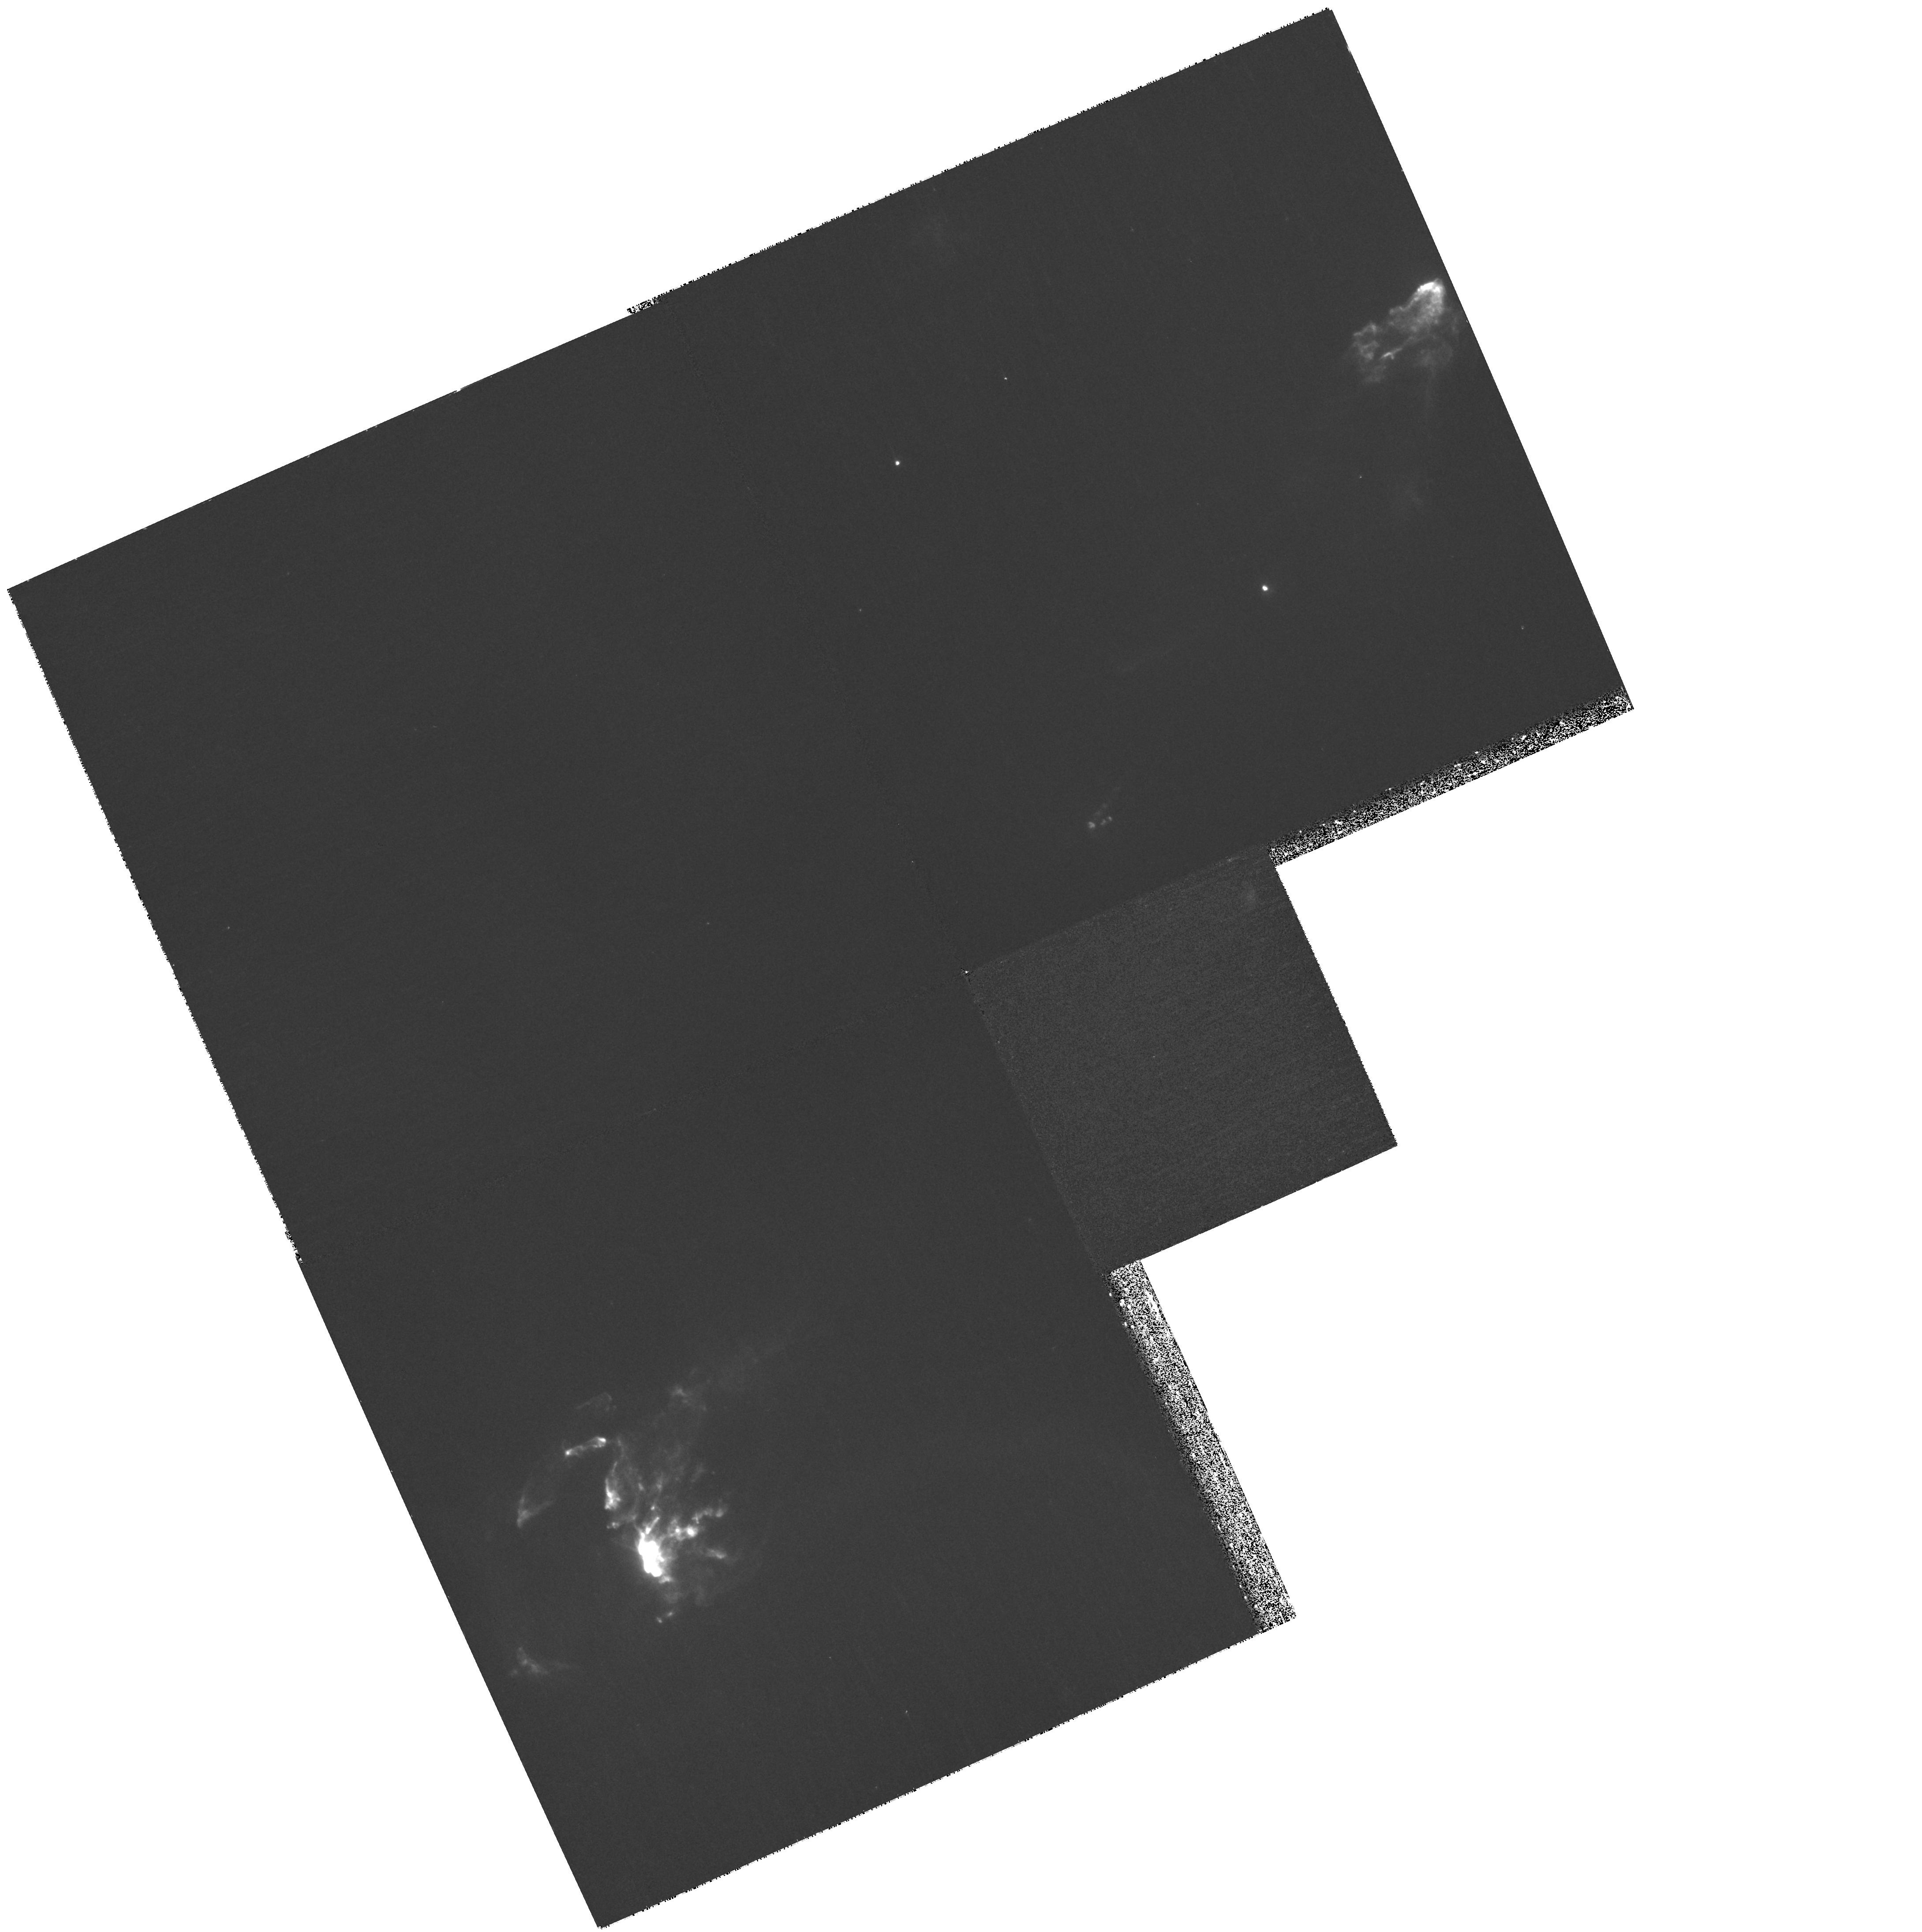
Target: HH-1. Instrument: WFPC2/PC. Filter: F656N. Exposure: 33 min. Observation ID: hst_11179_03_wfpc2_pc_f656n_ua0b03

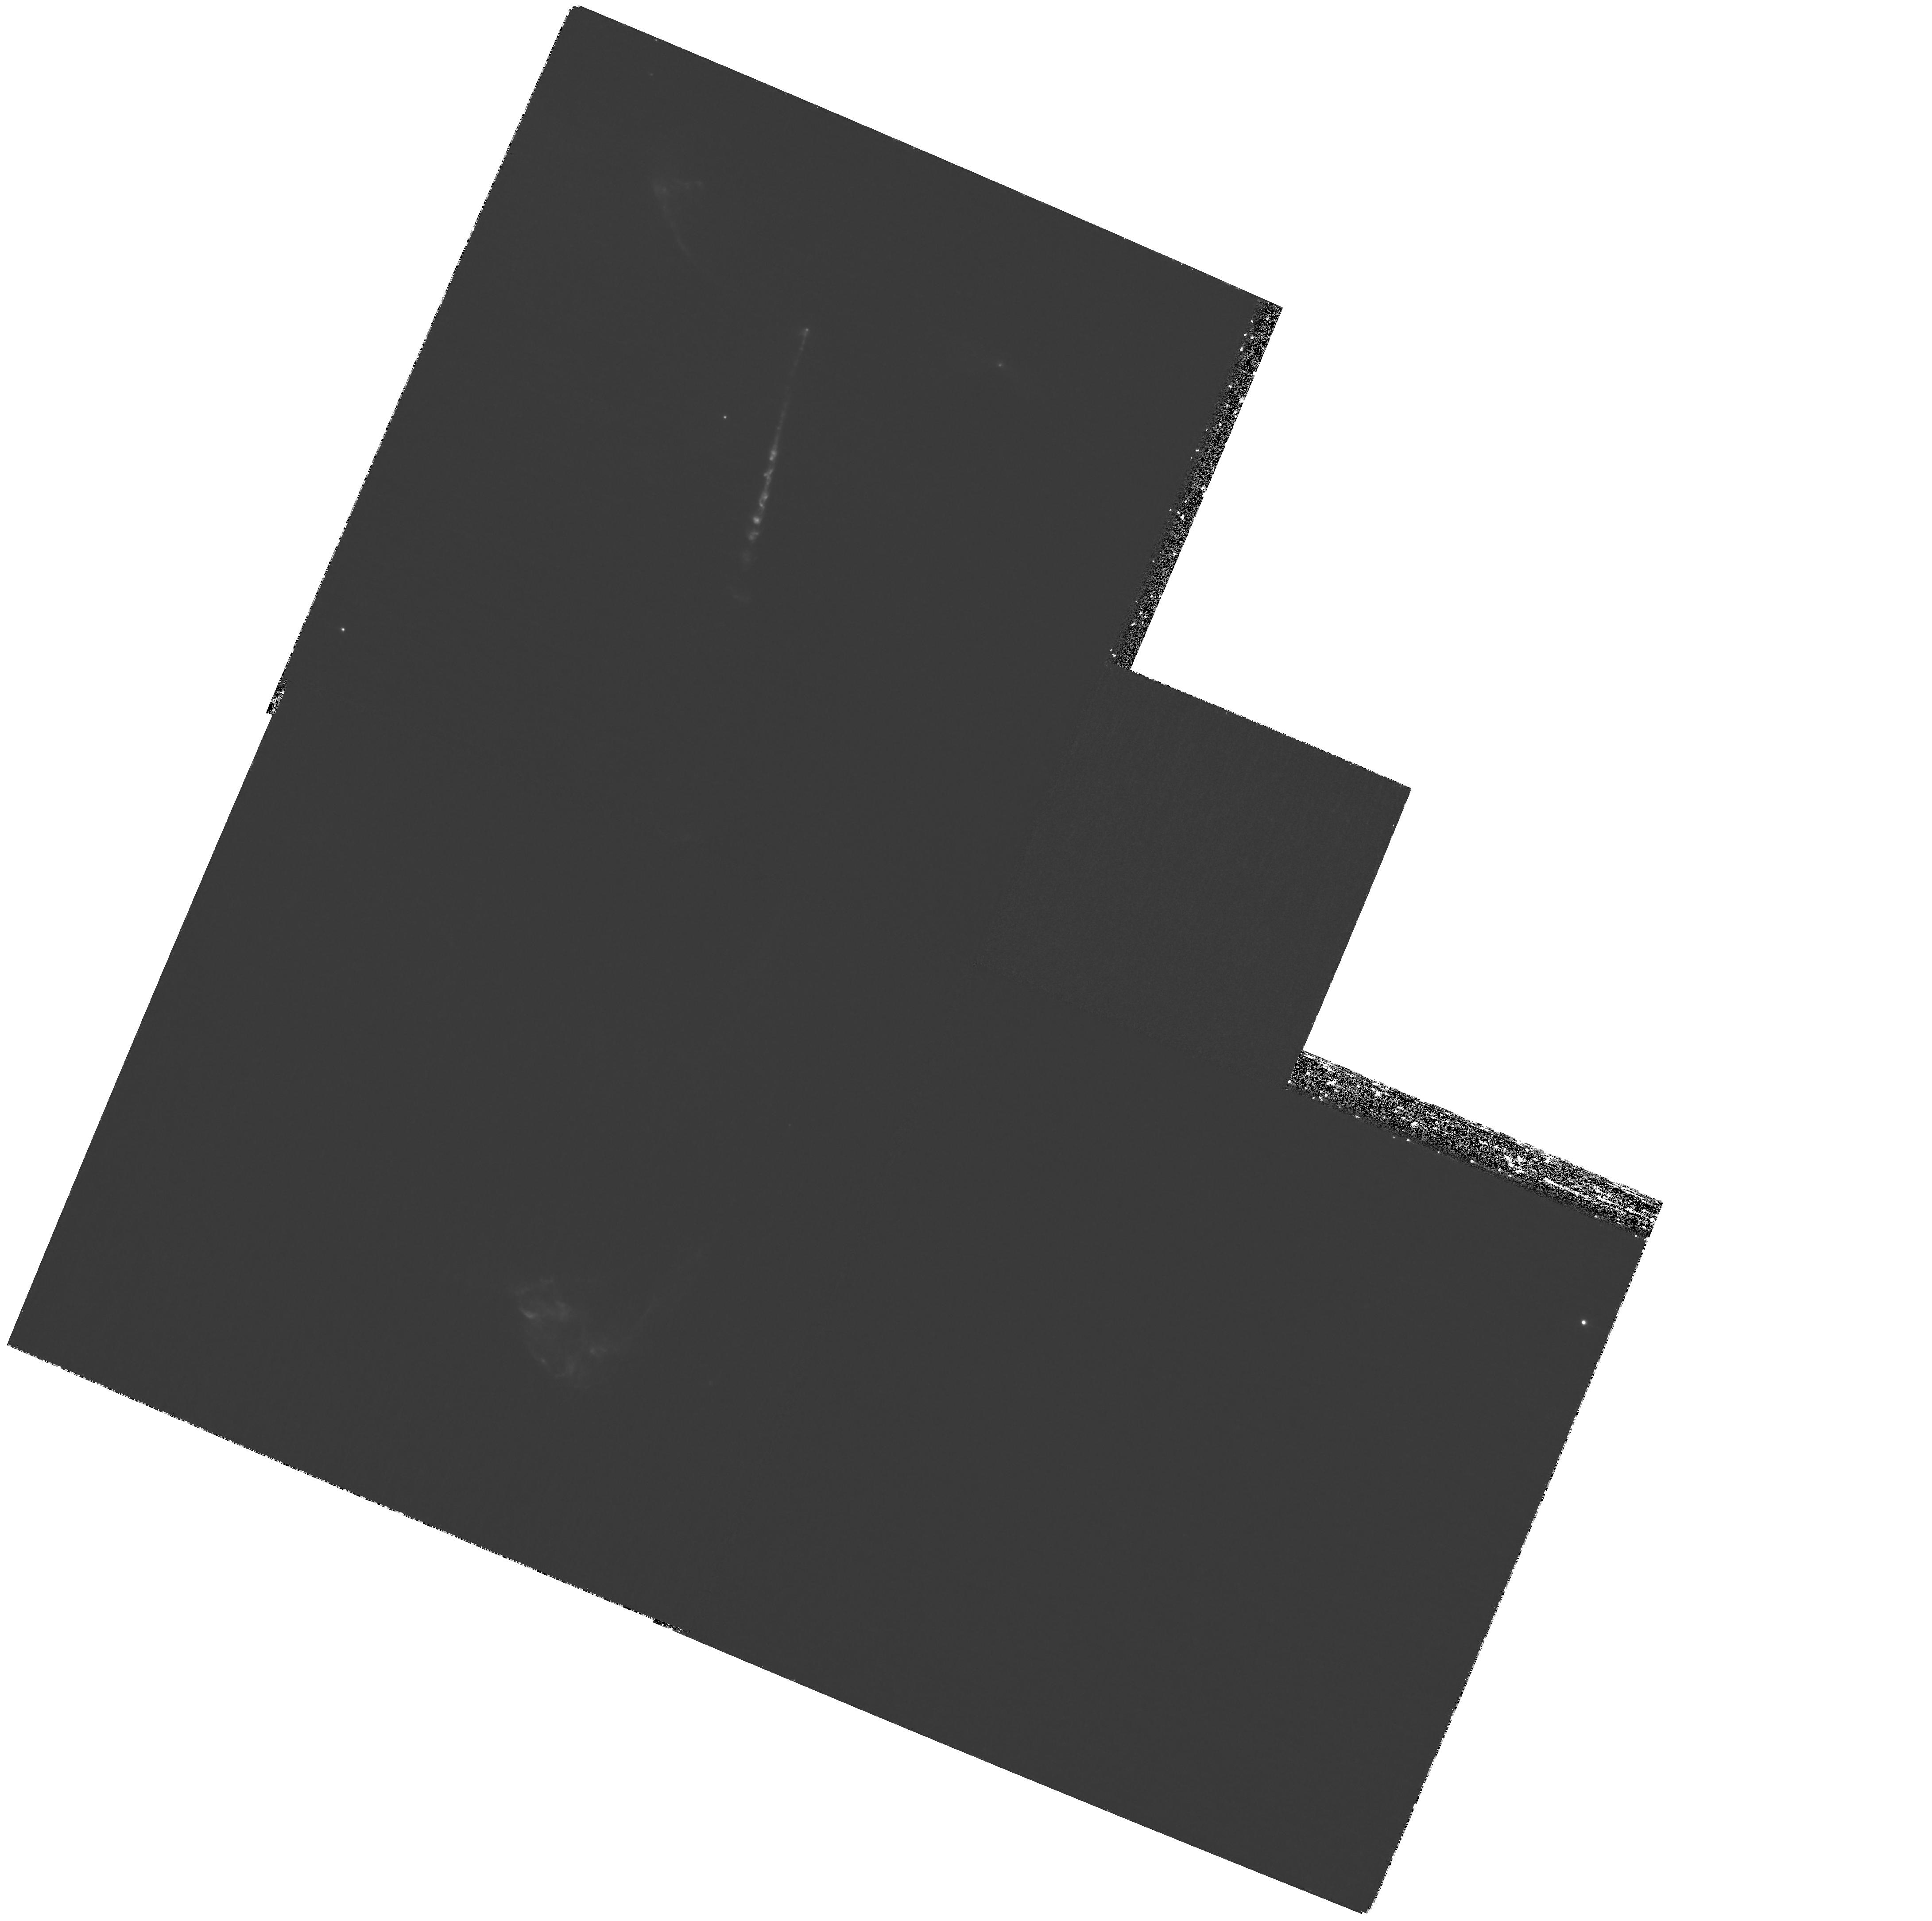
Target: HH-34. Instrument: WFPC2/PC. Filter: F673N. Exposure: 2.7 h. Observation ID: hst_11179_01_wfpc2_pc_f673n_ua0b01

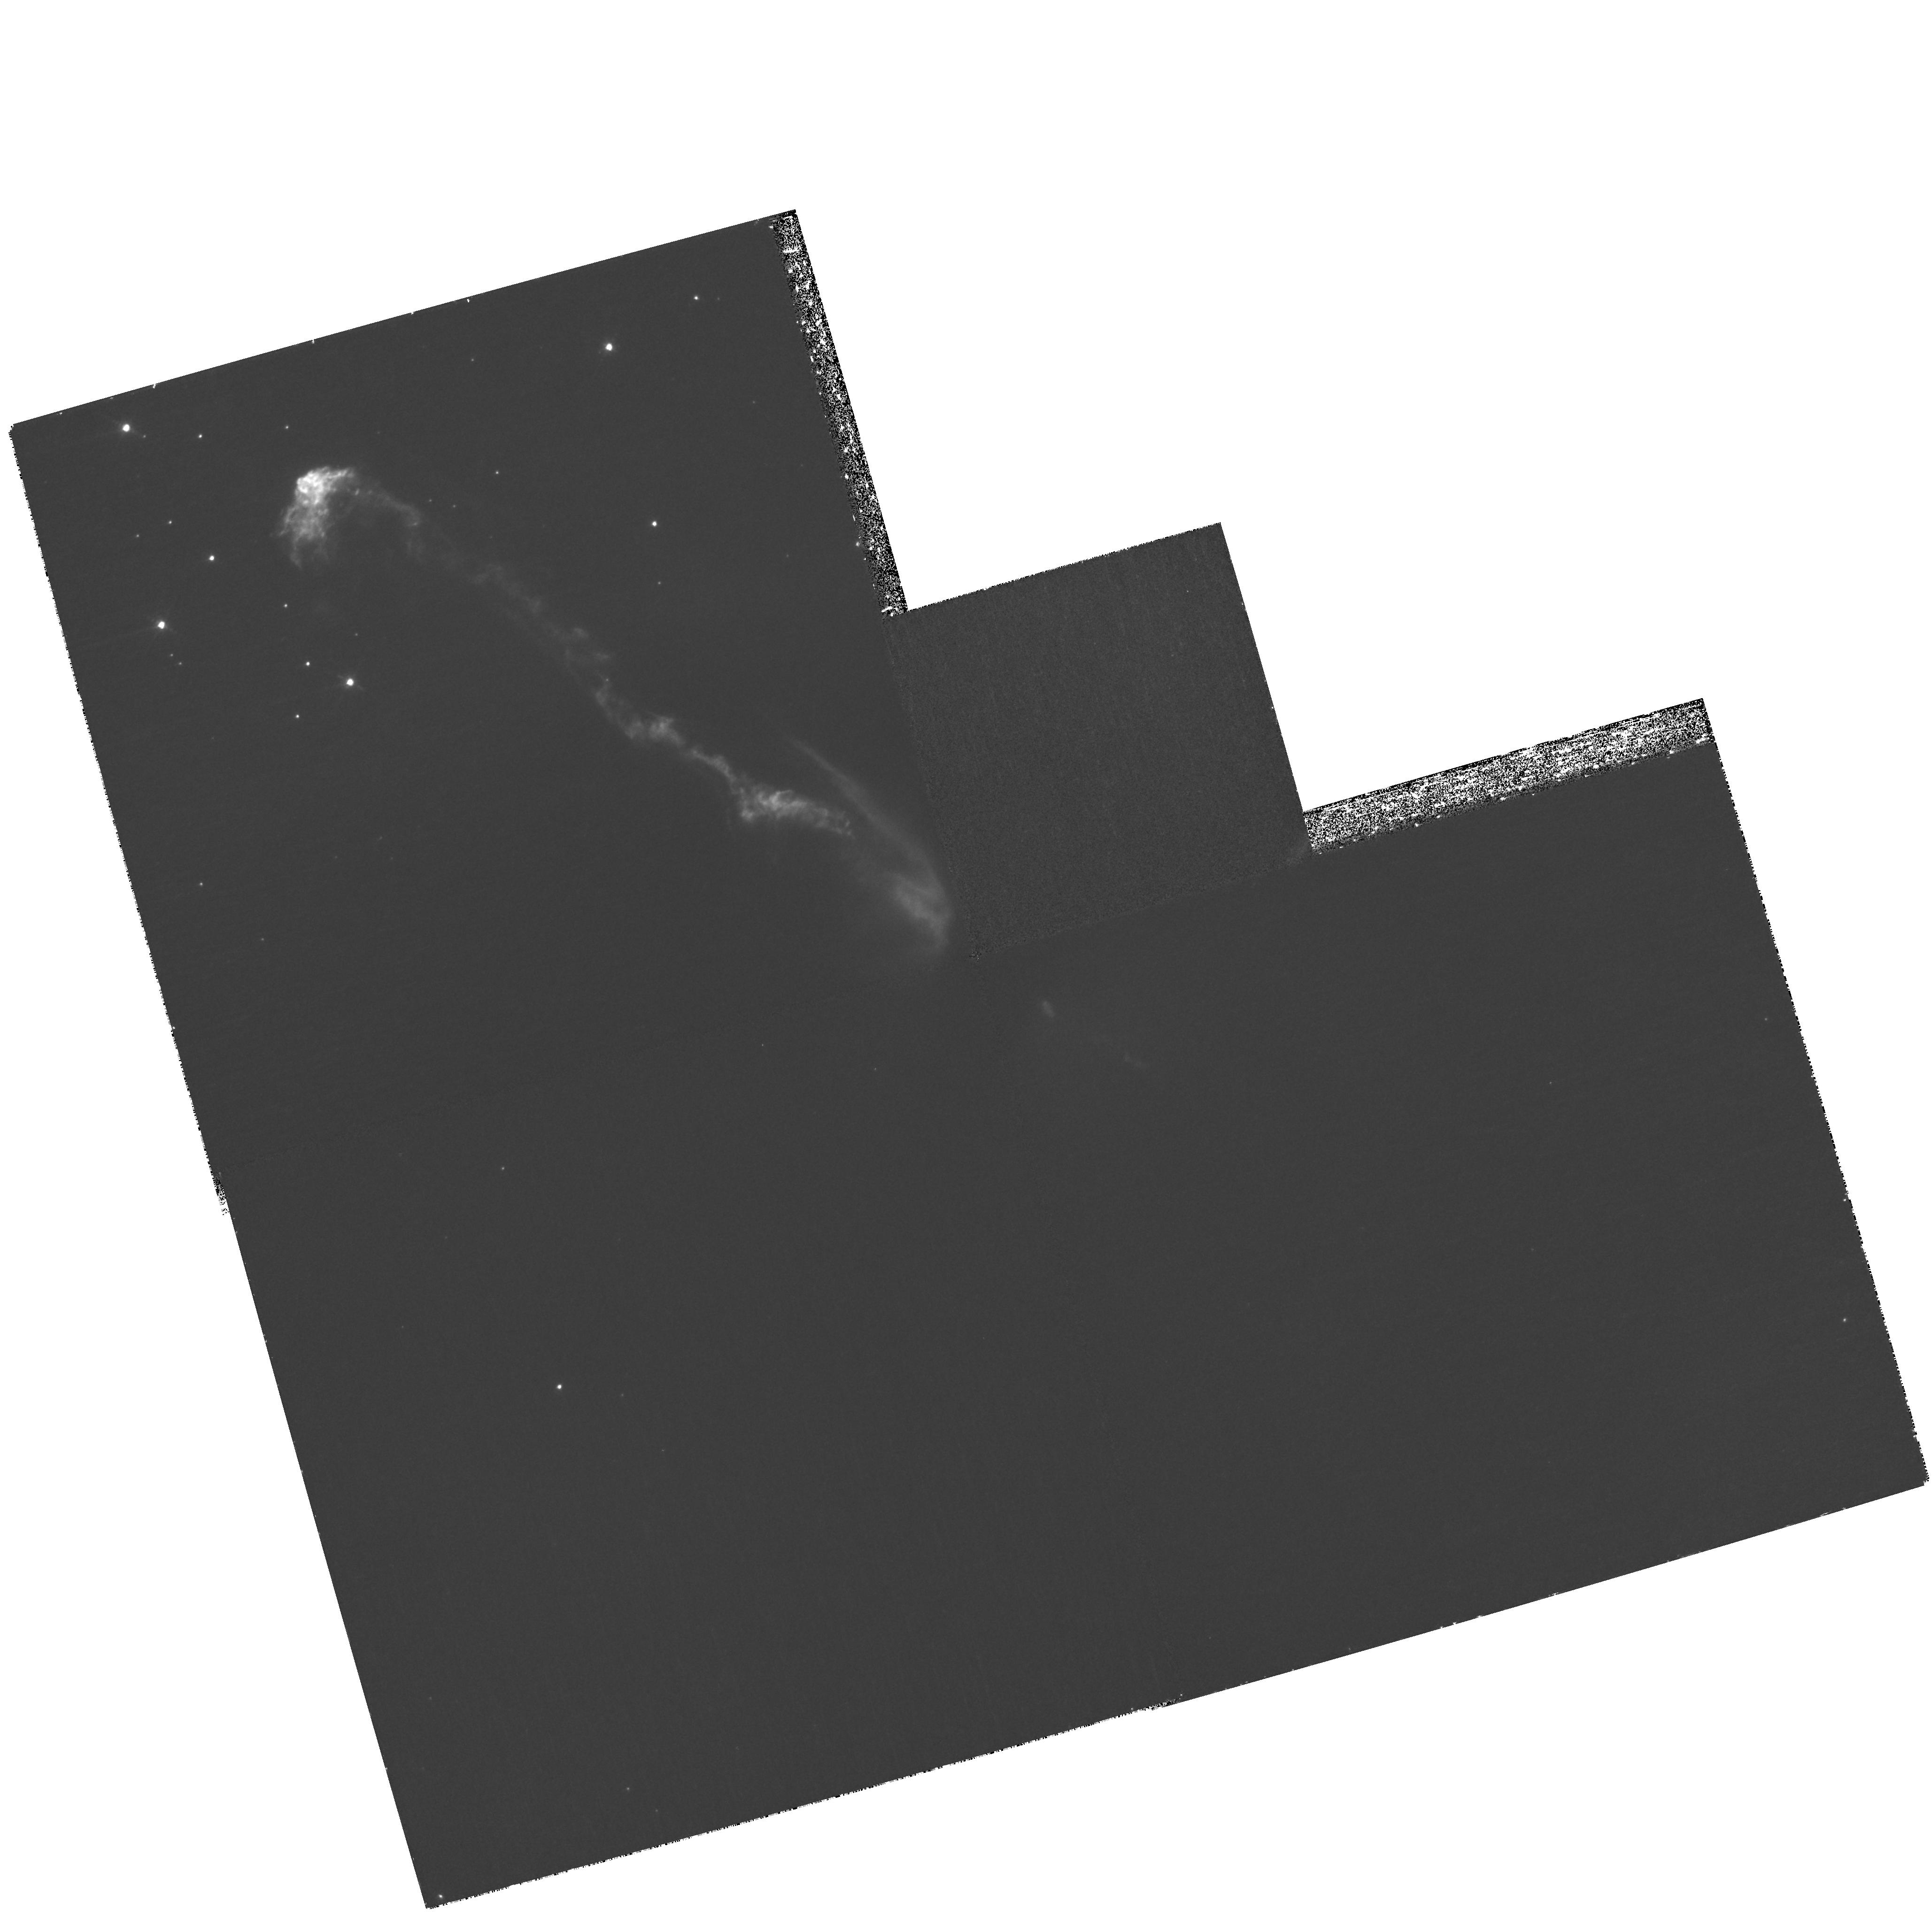
Target: HH-47. Instrument: WFPC2/PC. Filter: F673N. Exposure: 2.1 h. Observation ID: hst_11179_02_wfpc2_pc_f673n_ua0b02

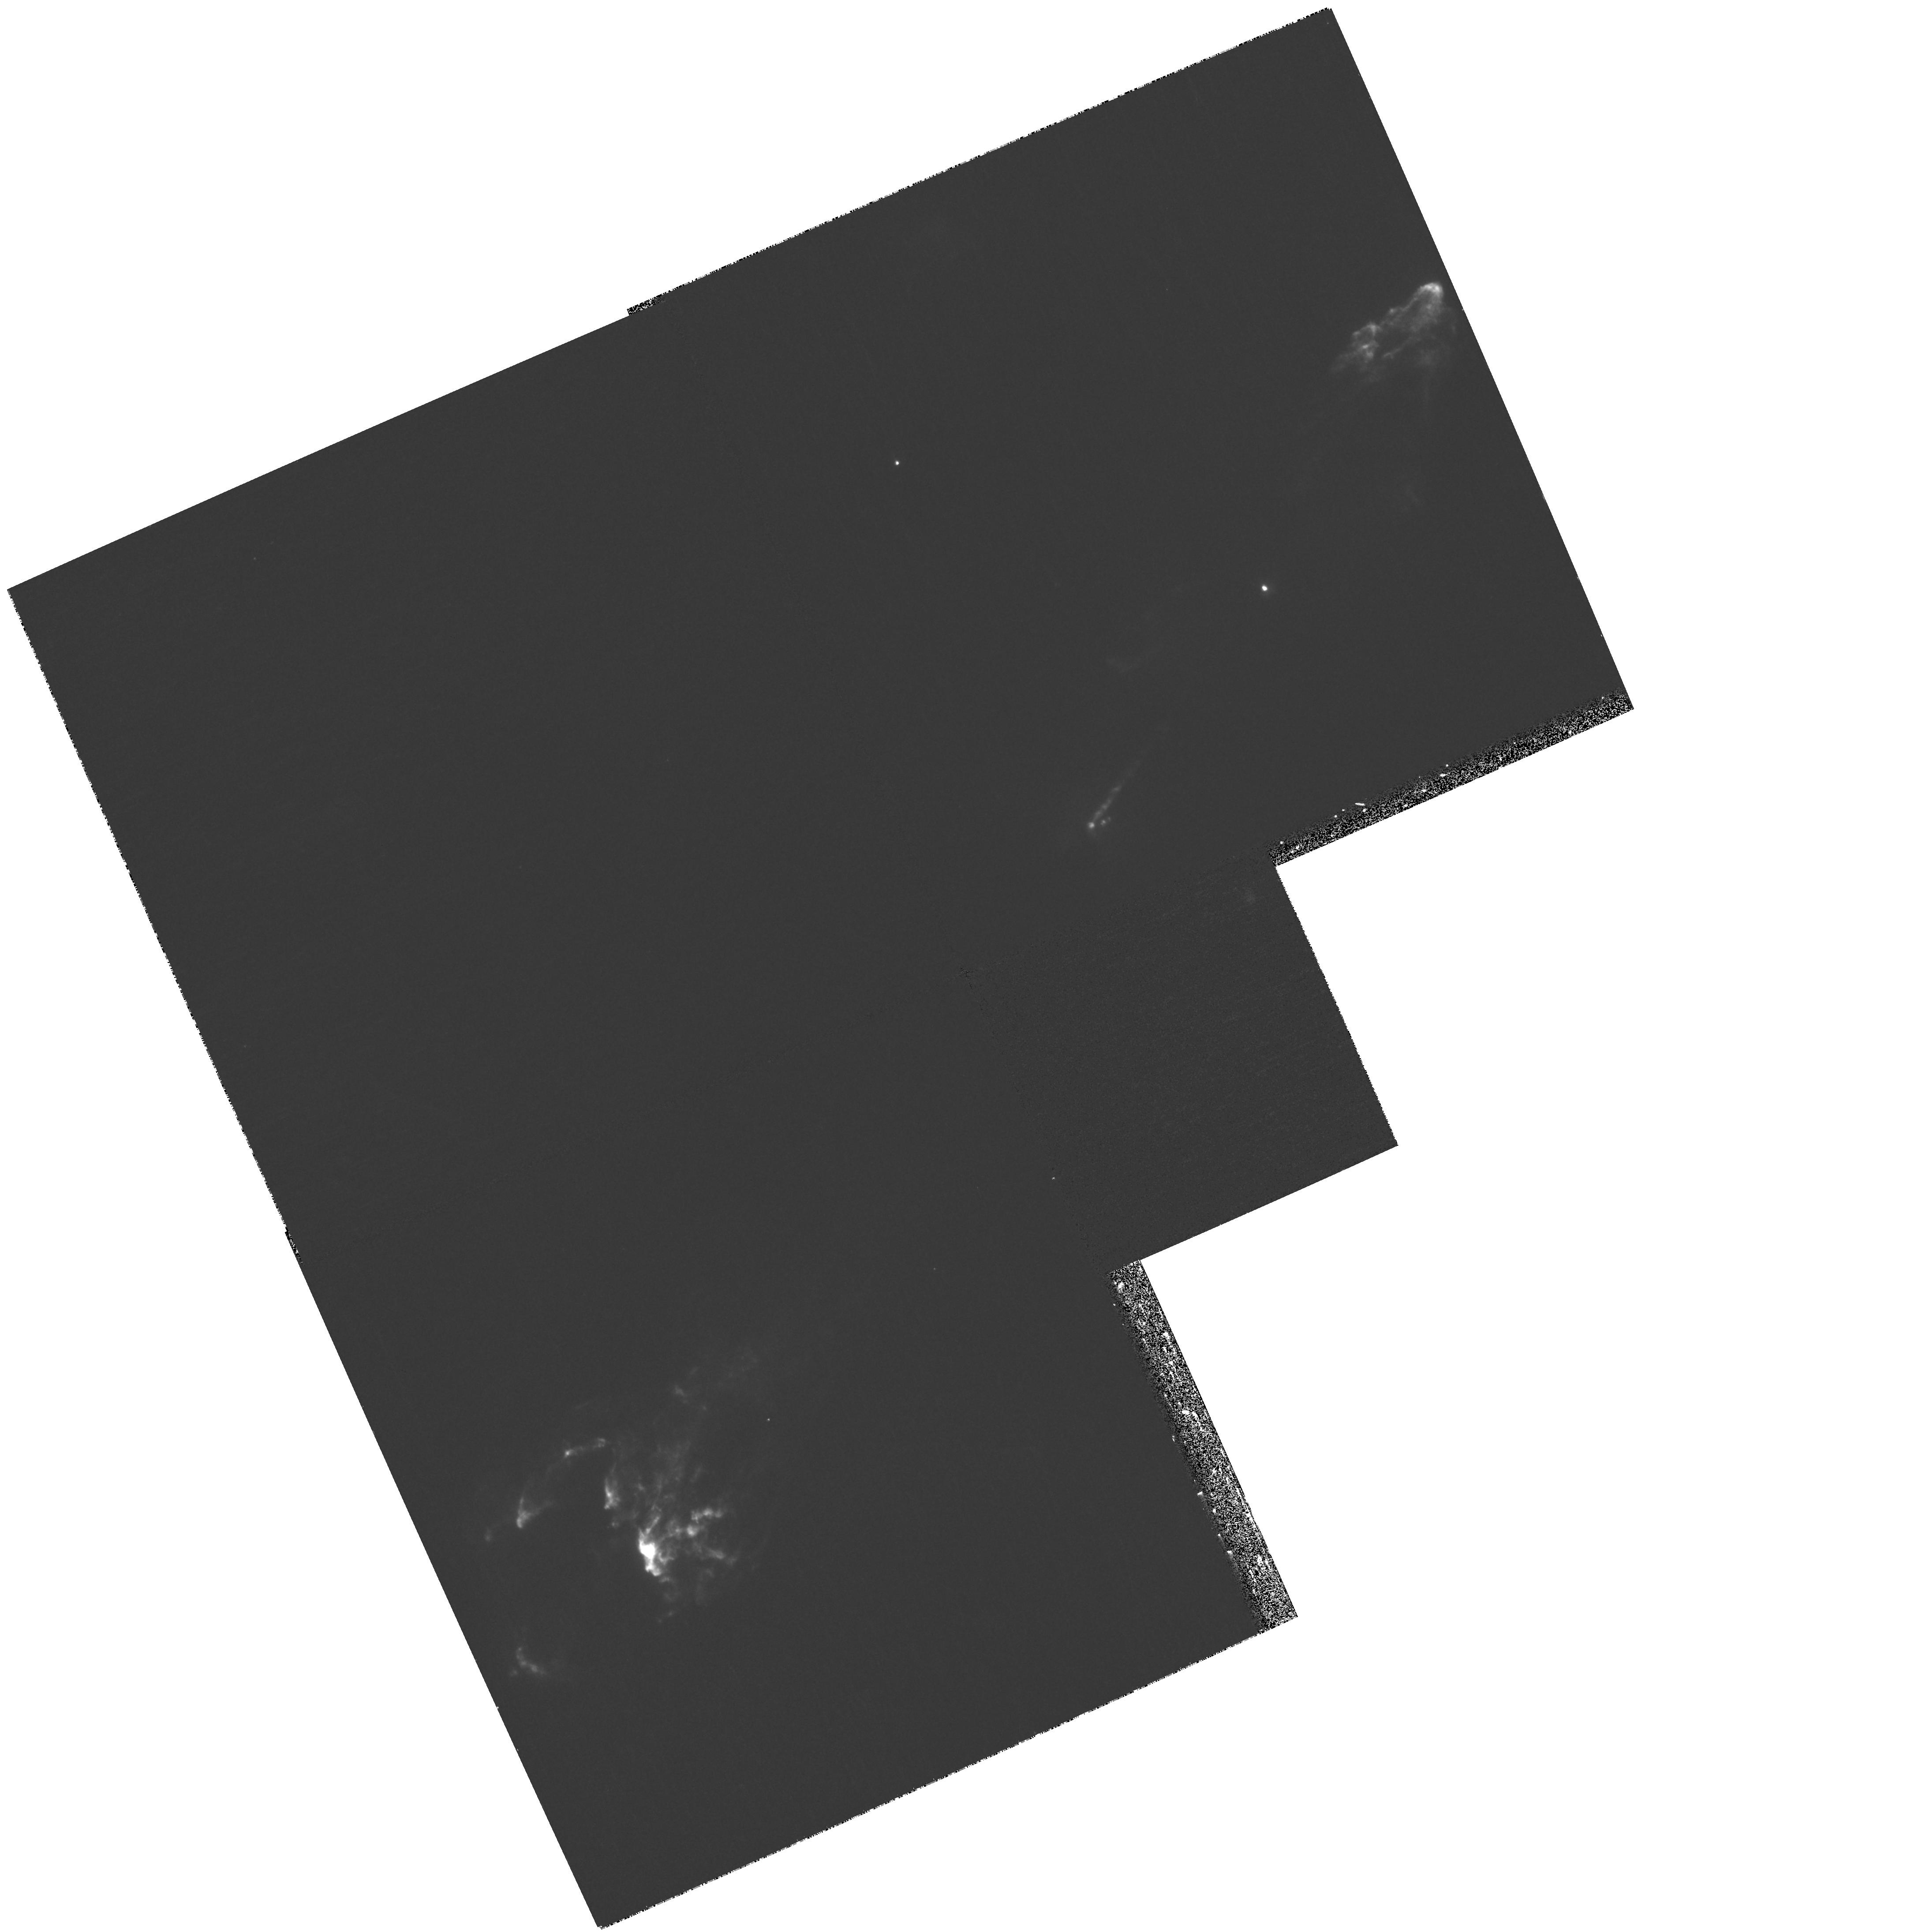
Target: HH-1. Instrument: WFPC2/PC. Filter: F673N. Exposure: 30 min. Observation ID: hst_11179_03_wfpc2_pc_f673n_ua0b03

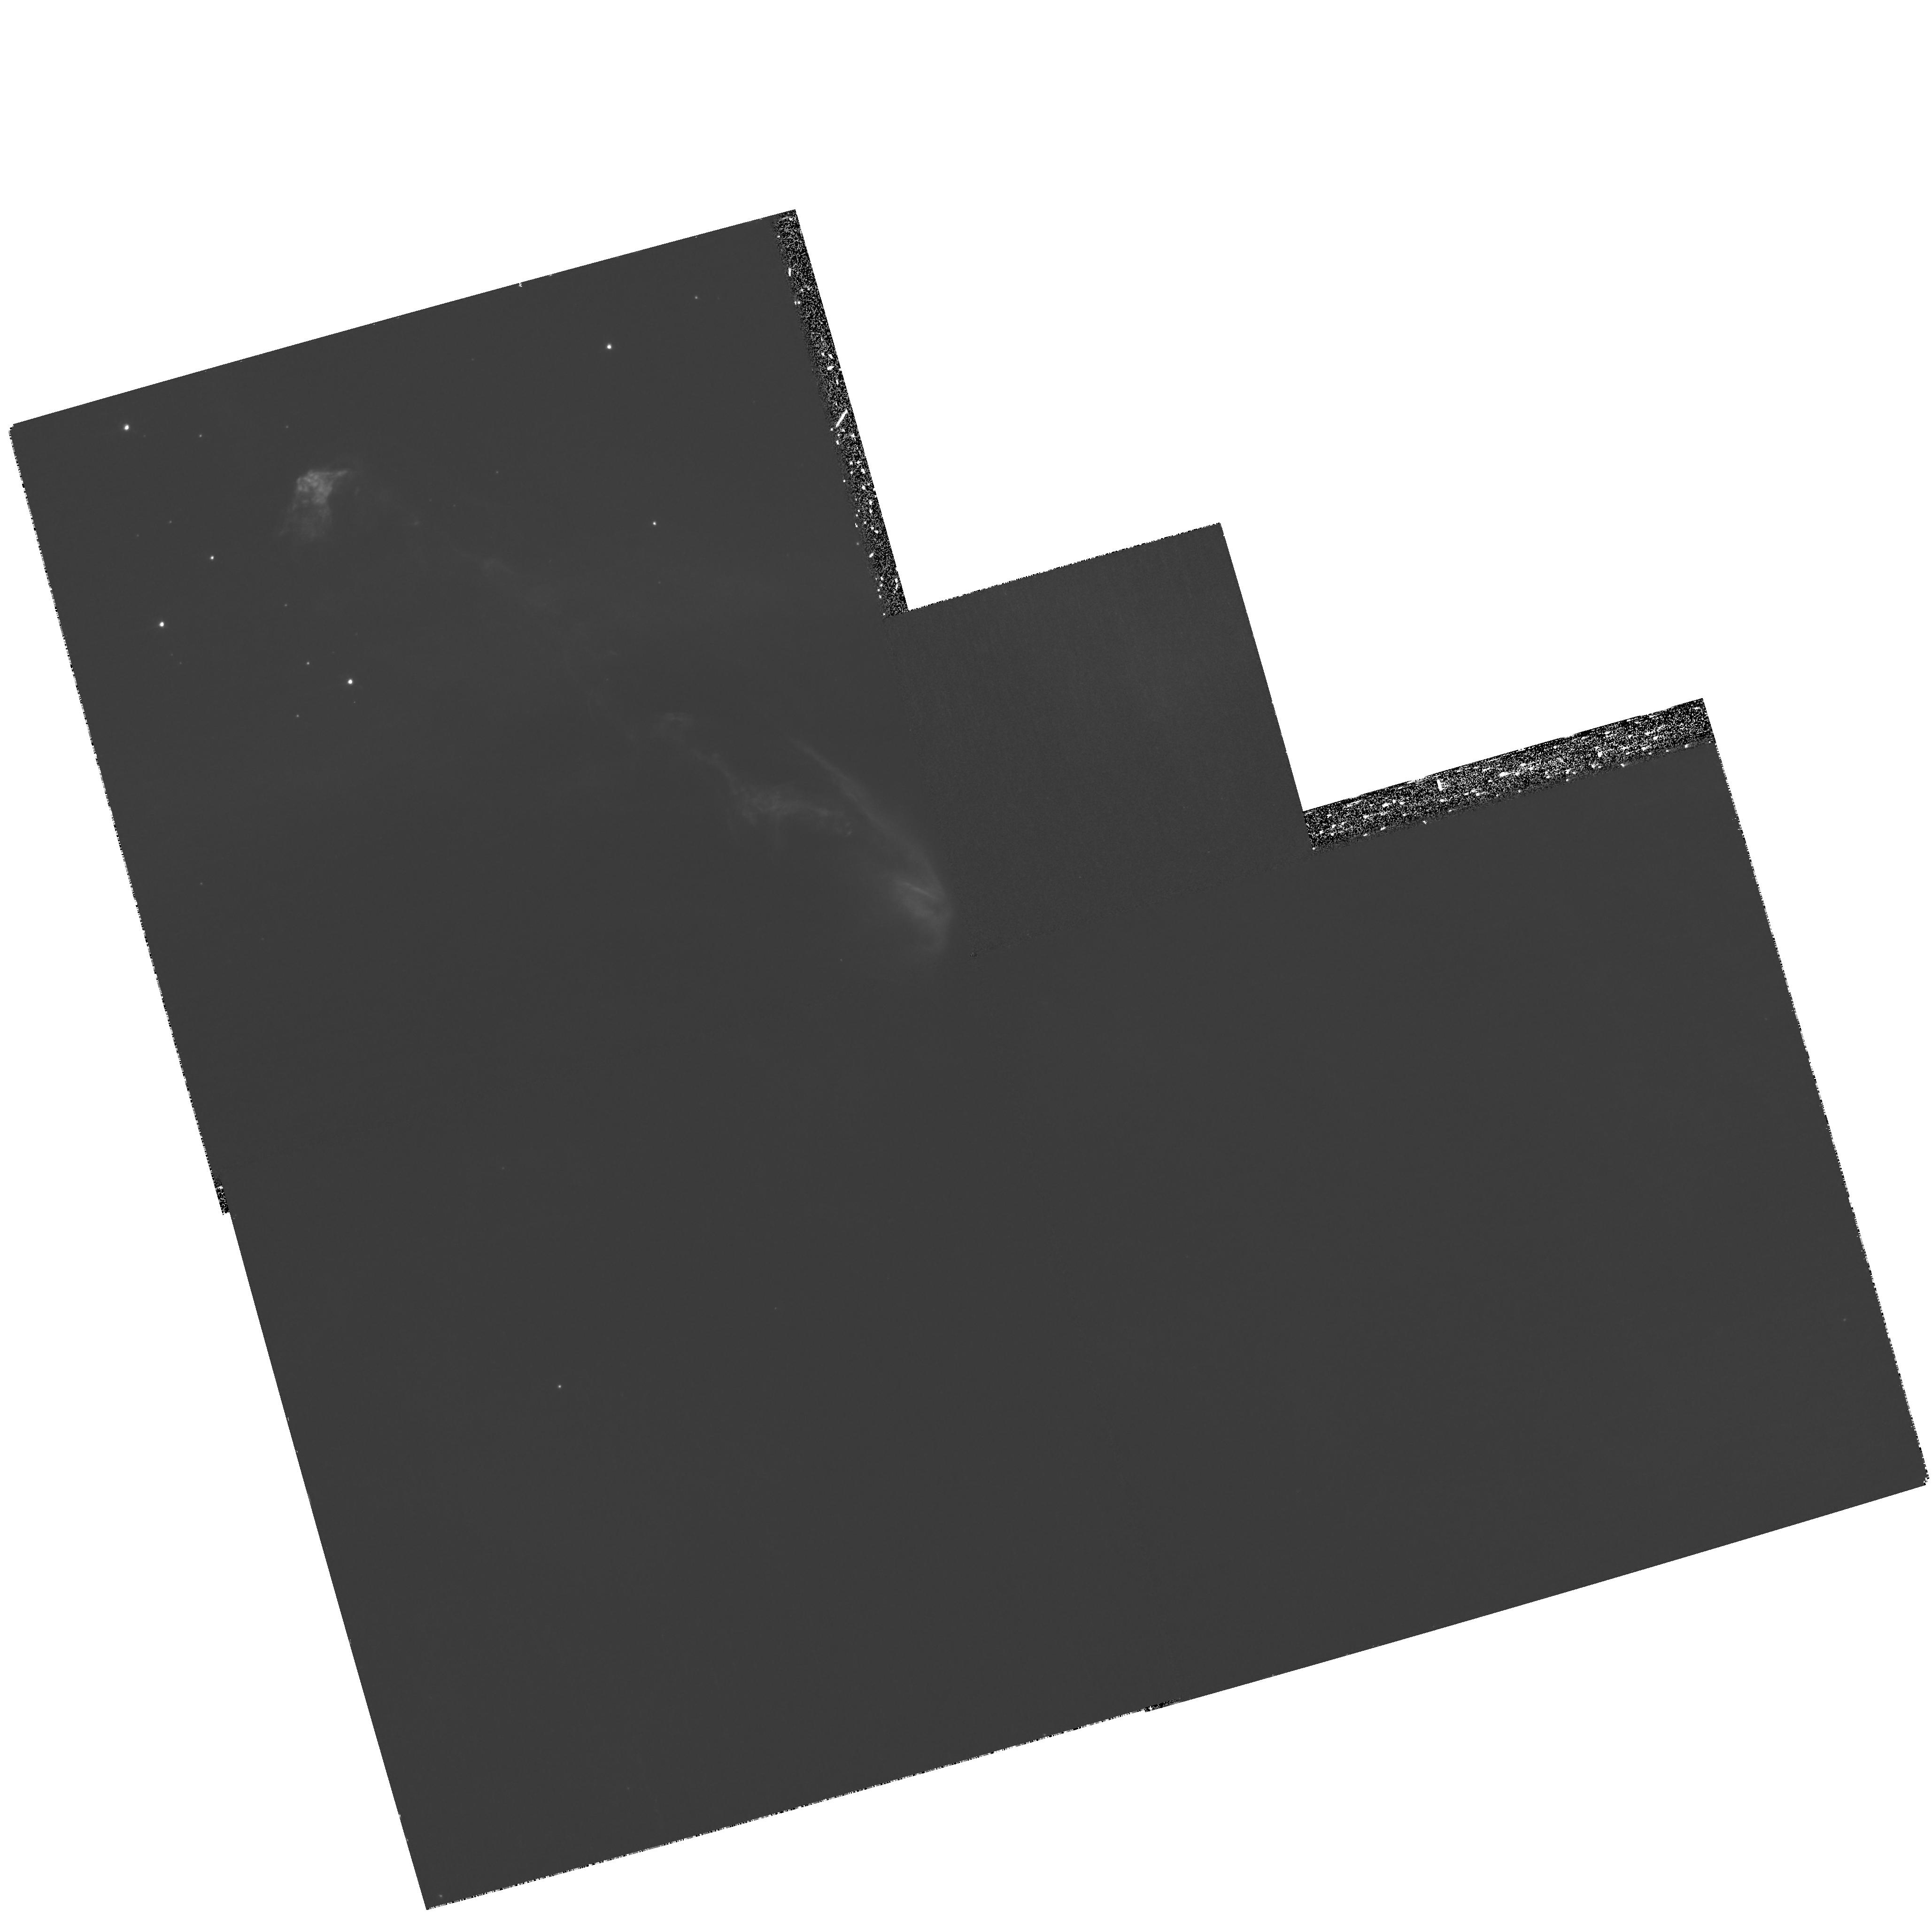
Target: HH-47. Instrument: WFPC2/PC. Filter: F656N. Exposure: 2.1 h. Observation ID: hst_11179_02_wfpc2_pc_f656n_ua0b02

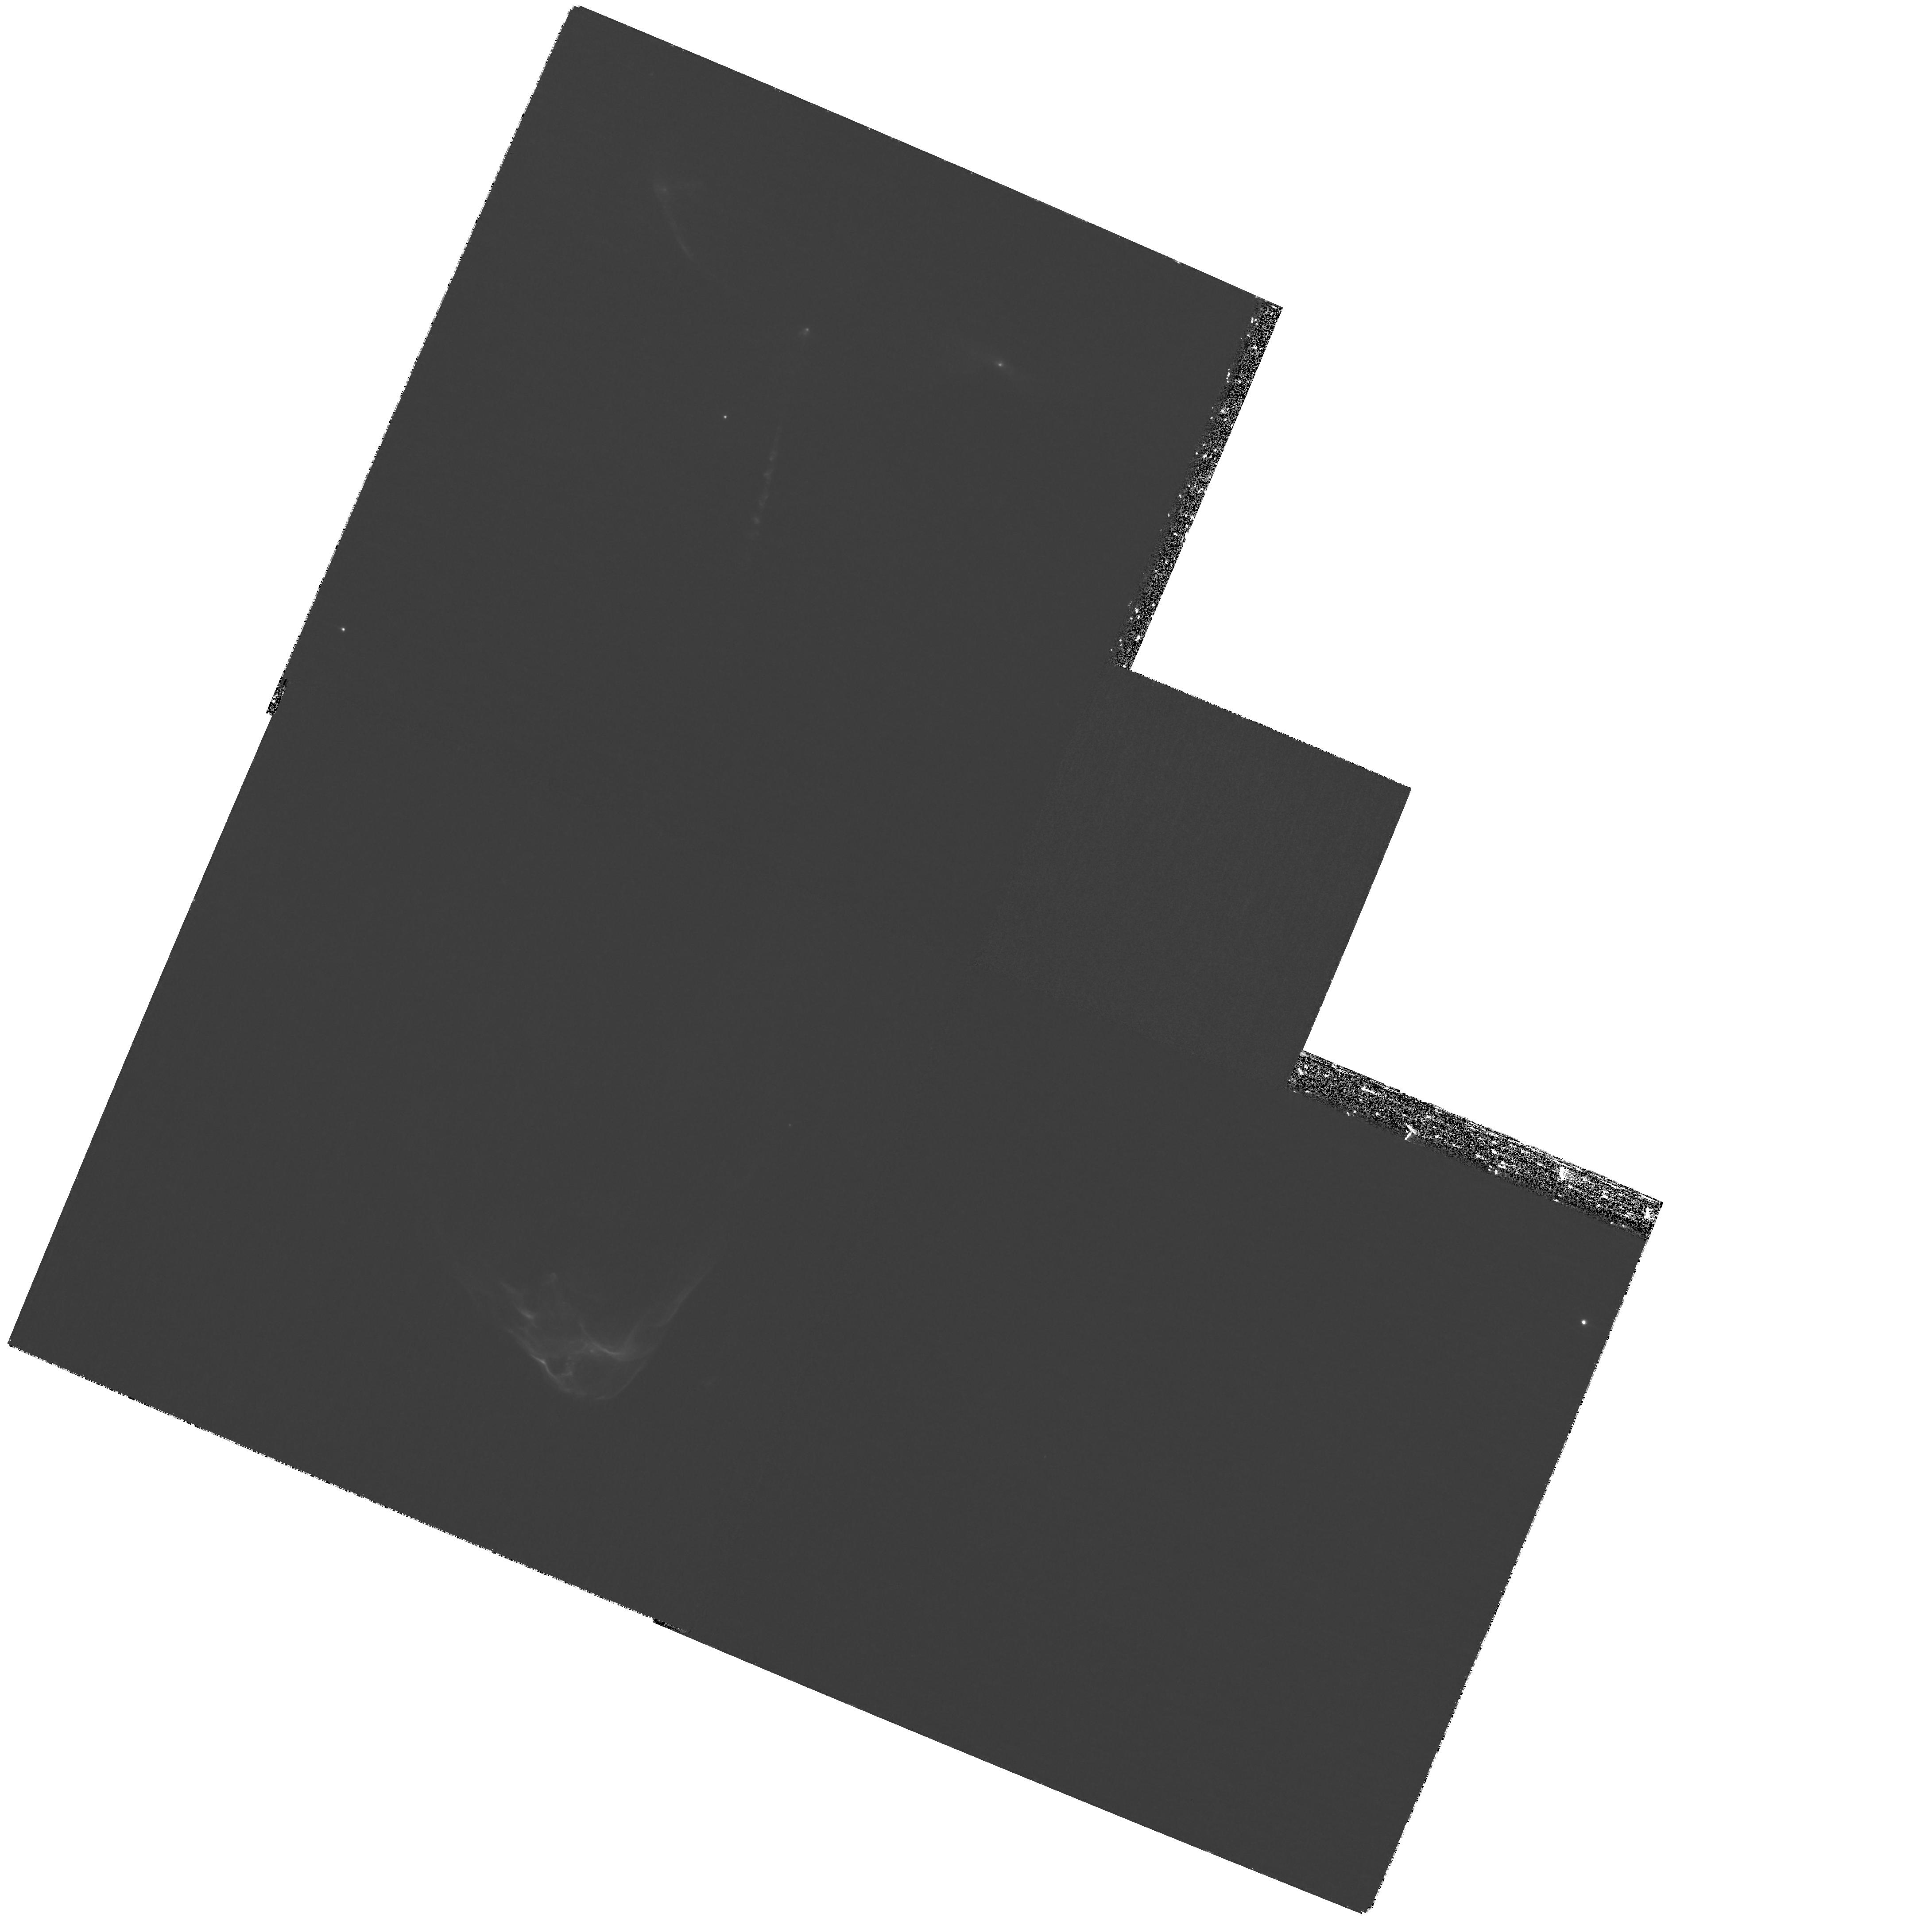
Target: HH-34. Instrument: WFPC2/PC. Filter: F656N. Exposure: 2.7 h. Observation ID: hst_11179_01_wfpc2_pc_f656n_ua0b01

Dynamics of Clumpy Supersonic Flows in Stellar Jets and in the Laboratory (PI: Hartigan, Patrick)

We propose to reobserve three stellar jets in order to quantify how rapidly clumps in these flows accelerate and decelerate, and to compare the results with ongoing numerical simulations and laboratory experiments. Each jet has been imaged twice before with HST, and precise proper motions have been measured for all emitting knots in the jets. Images from the first two epochs show clear differential motions between adjacent clumps, as well as shear, and possibly fragmentation. The proposed third epoch will enable us to measure the first ever accelerations in jets, quantify errors in existing proper motion measurements, and observe in real time how fluid instabilities develop in supersonic flows. The new images will make it possible to compare the behavior of astrophysical flows directly with numerical simulations and with laboratory experiments of bow shocks and clumpy flows in progress at the Omega laser facility.